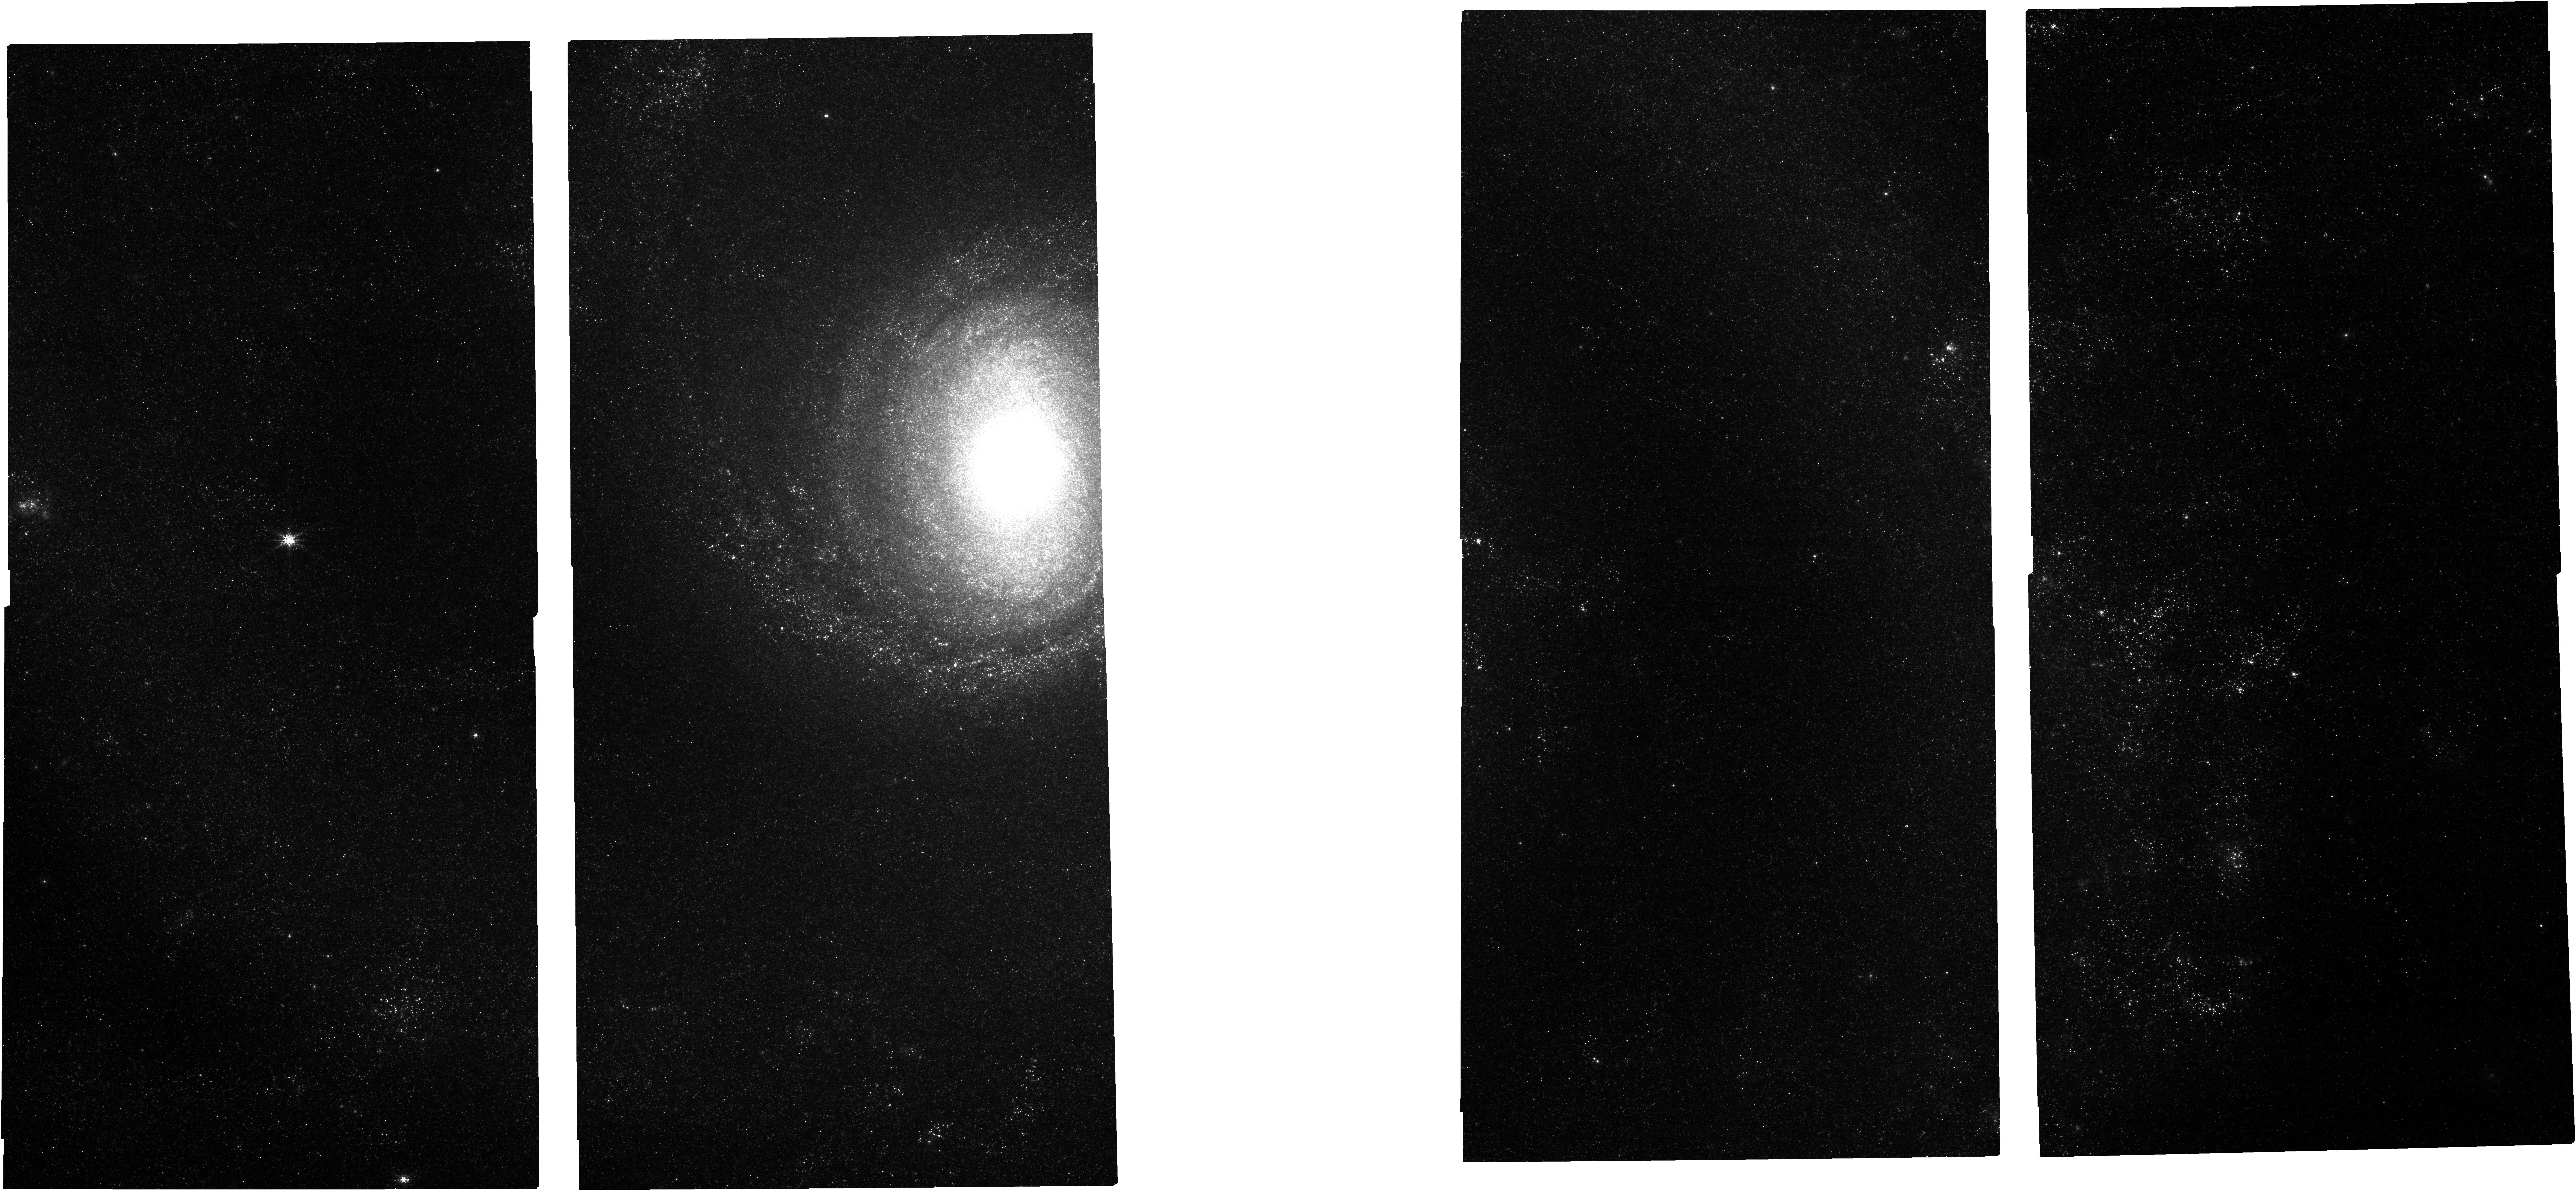
Target: M51-NIRCAM. Instrument: NIRCAM. Filter: F182M. Exposure: 6 min. Observation ID: jw03435-o001_t002_nircam_clear-f182m

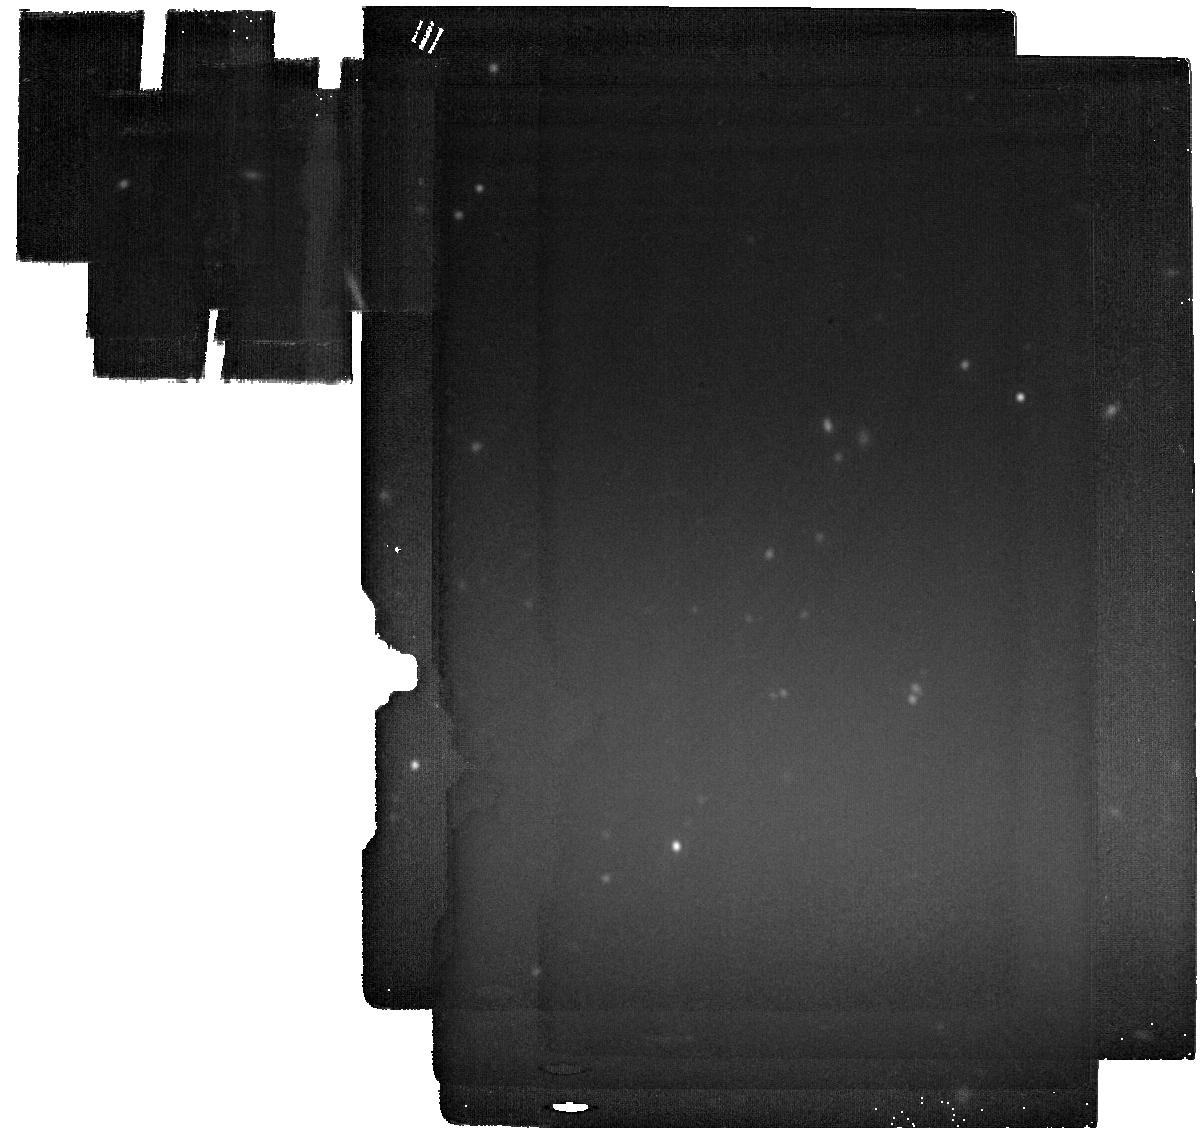
Target: M51-MIRI-OFF. Instrument: MIRI. Filter: F2100W. Exposure: 6 min. Observation ID: jw03435-o003_t003_miri_f2100w

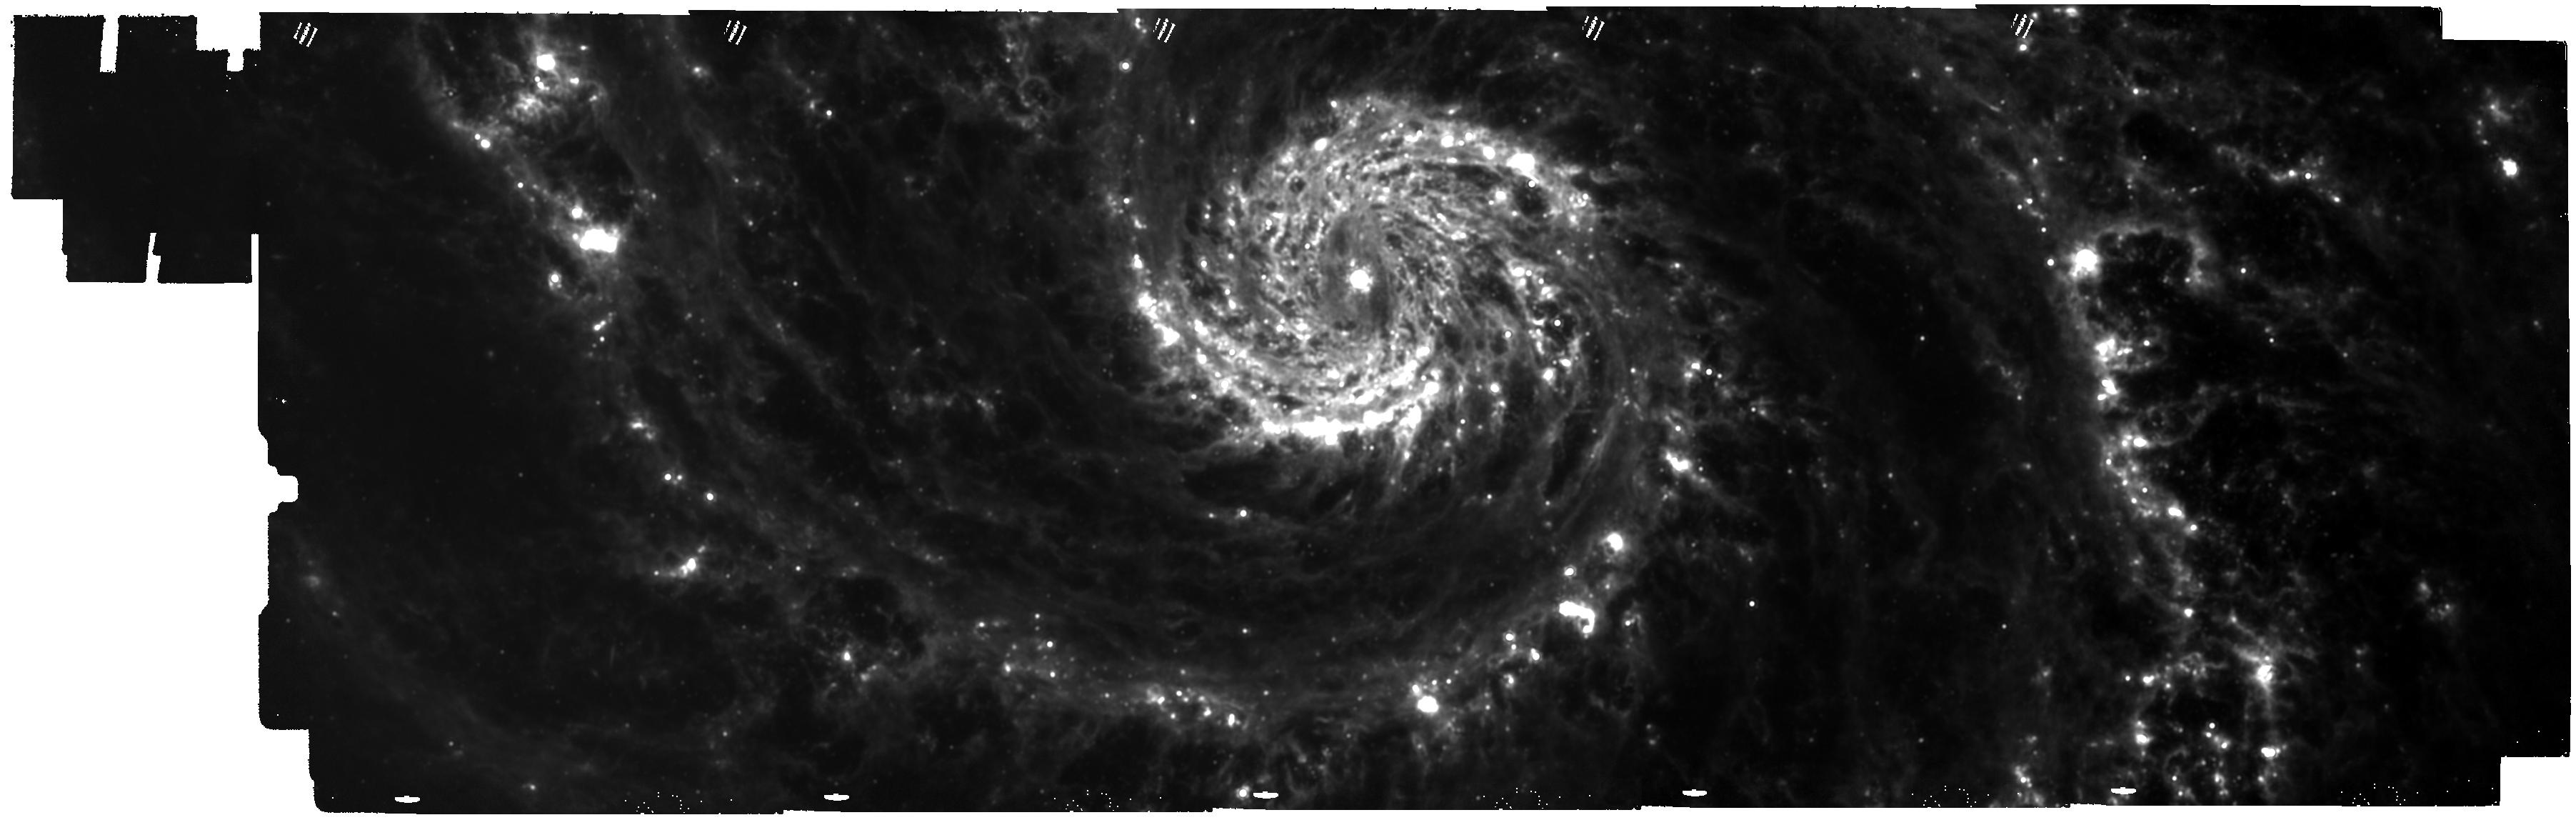
Target: M51-MIRI. Instrument: MIRI. Filter: F1500W. Exposure: 19 min. Observation ID: jw03435-o002_t001_miri_f1500w

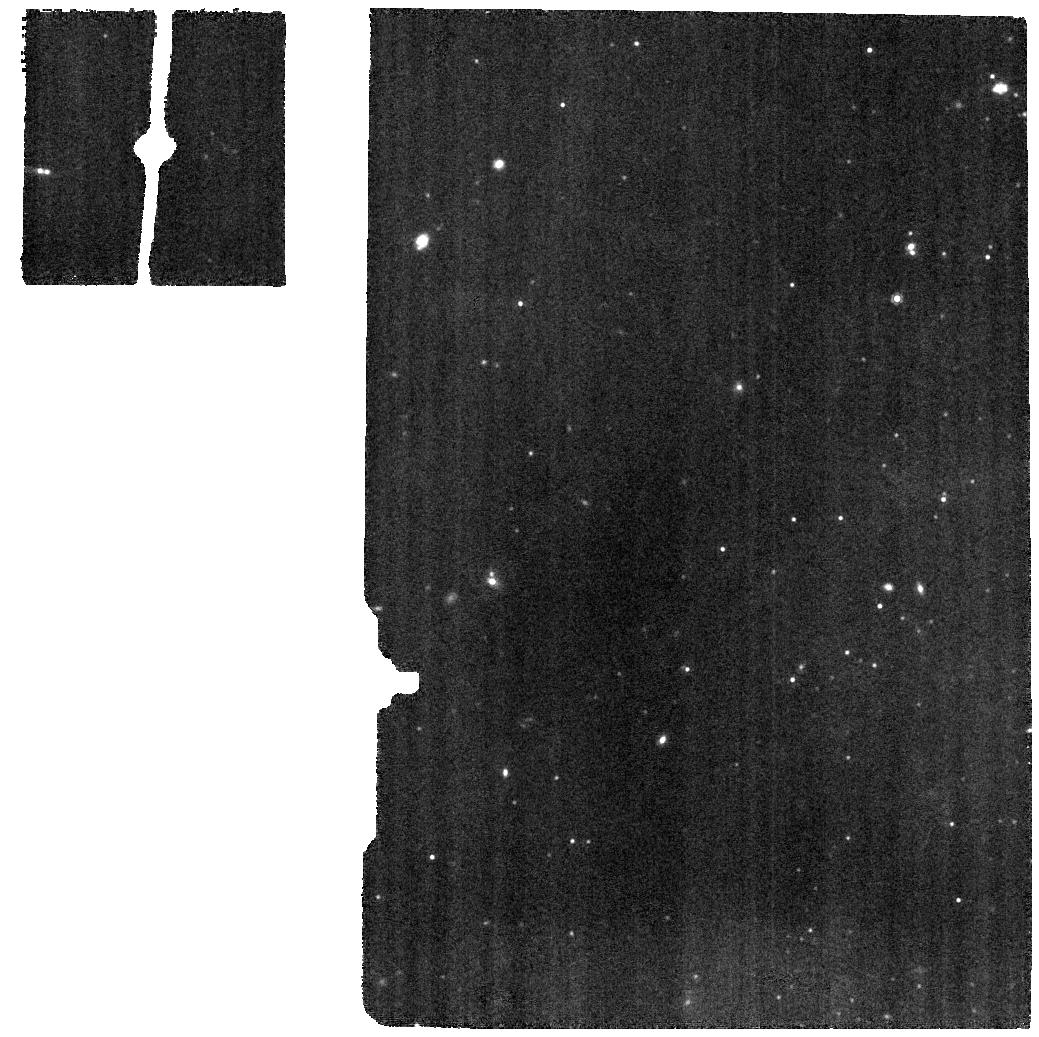
Target: M51-MIRI-SPEC-BKG. Instrument: MIRI. Filter: F1000W. Exposure: 19 min. Observation ID: jw03435-c1008_t008_miri_f1000w

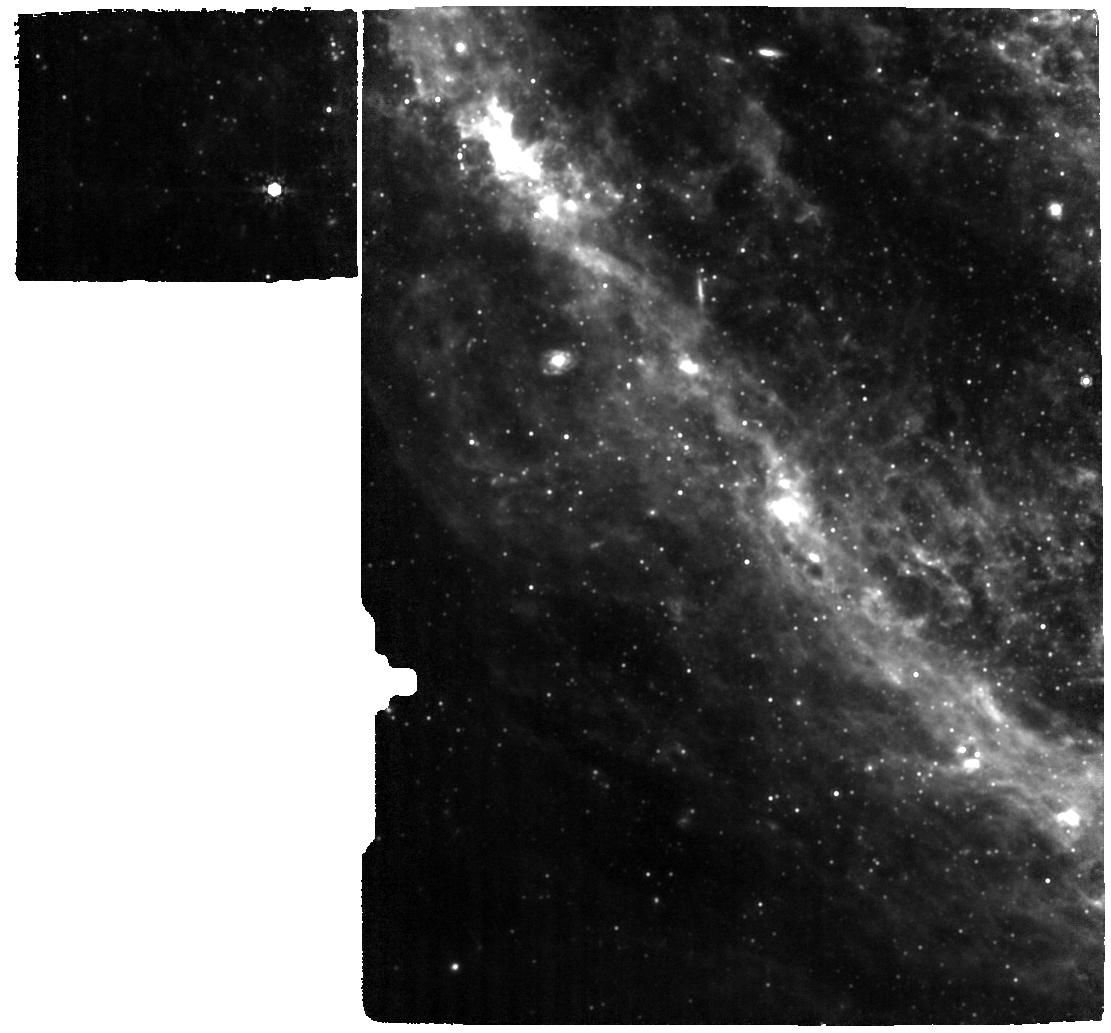
Target: M51-SE-AURORAL-MIRI-updated. Instrument: MIRI. Filter: F1000W. Exposure: 37 min. Observation ID: jw03435-o009_t015_miri_f1000w

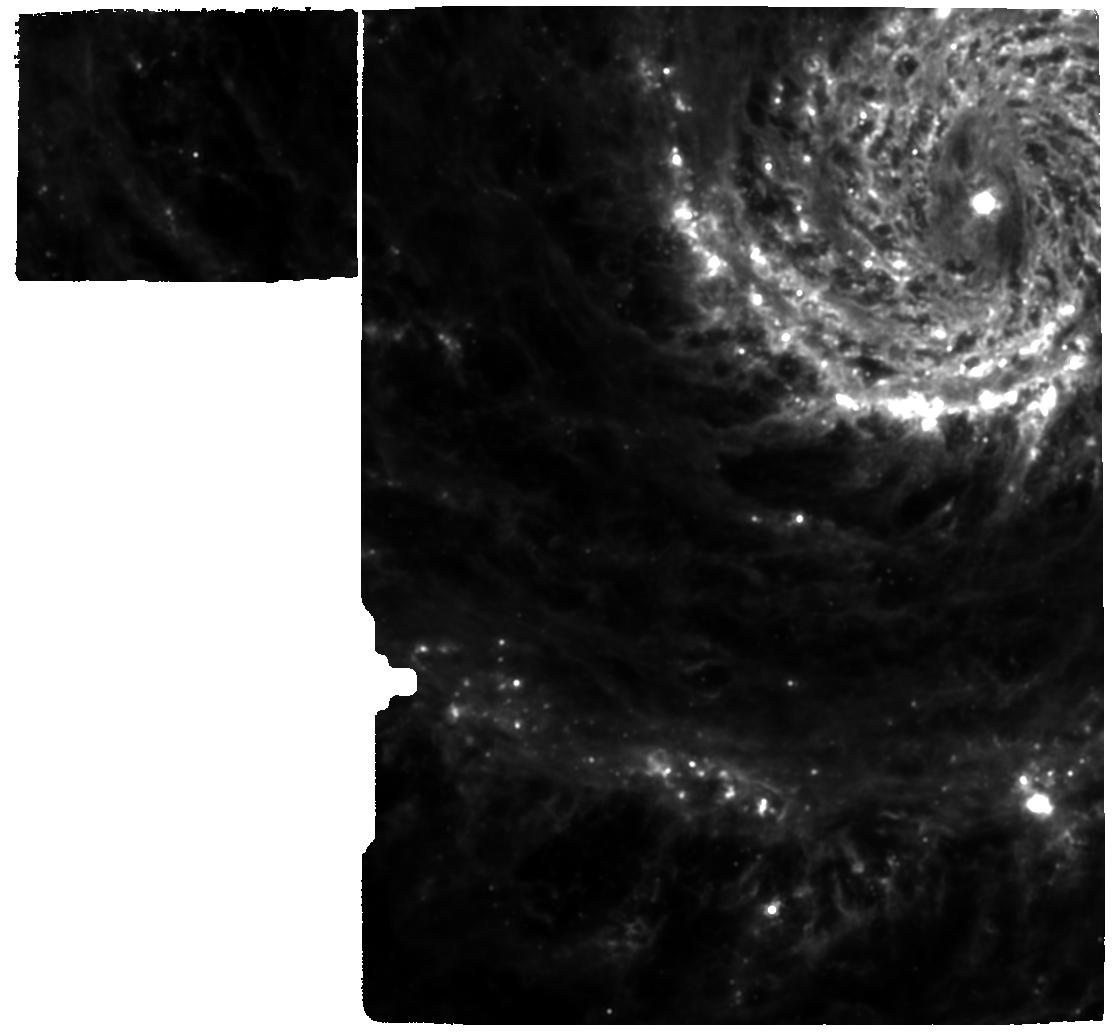
Target: M51-N-AURORAL-MIRI. Instrument: MIRI. Filter: F1280W. Exposure: 37 min. Observation ID: jw03435-o010_t013_miri_f1280w

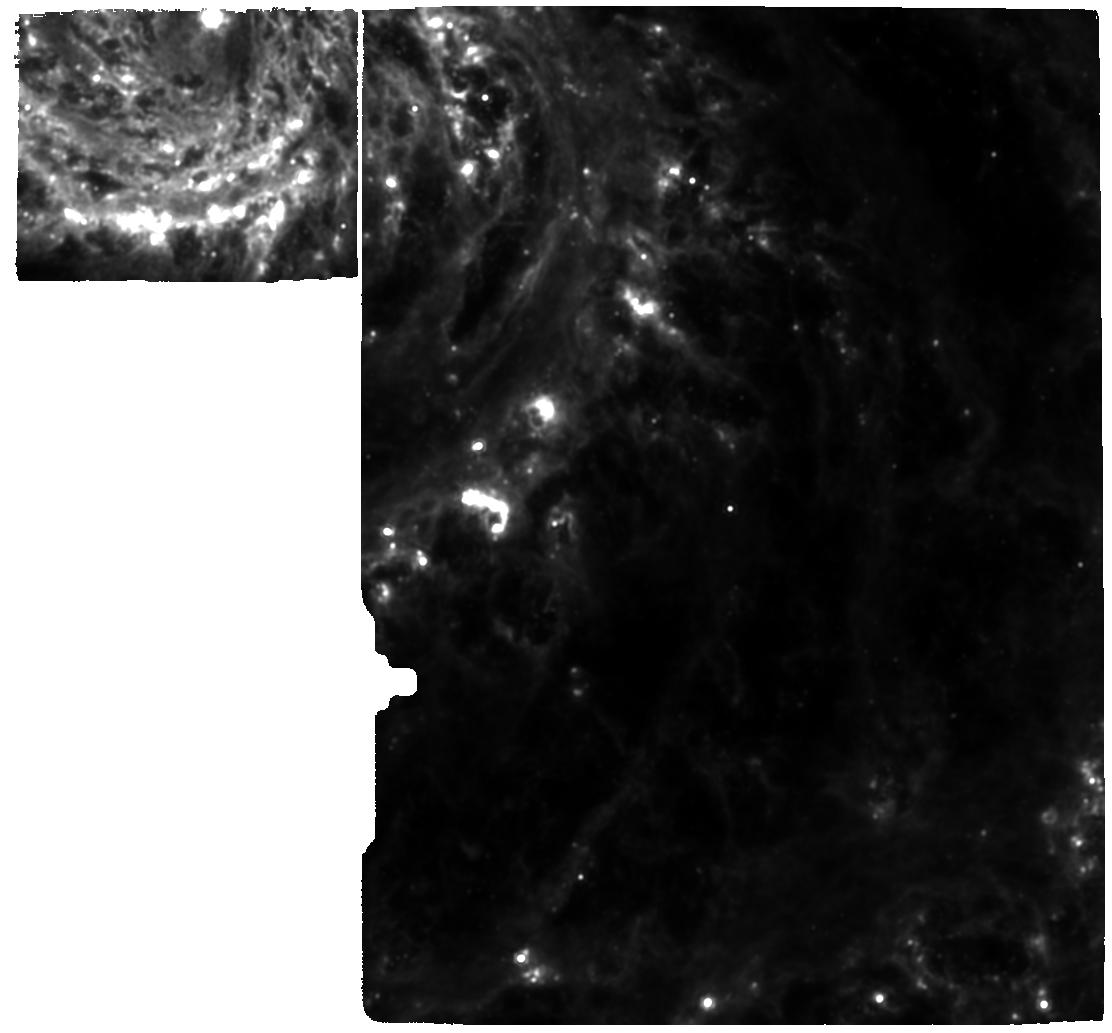
Target: M51-NE-AURORAL-MIRI. Instrument: MIRI. Filter: F1280W. Exposure: 37 min. Observation ID: jw03435-o008_t006_miri_f1280w

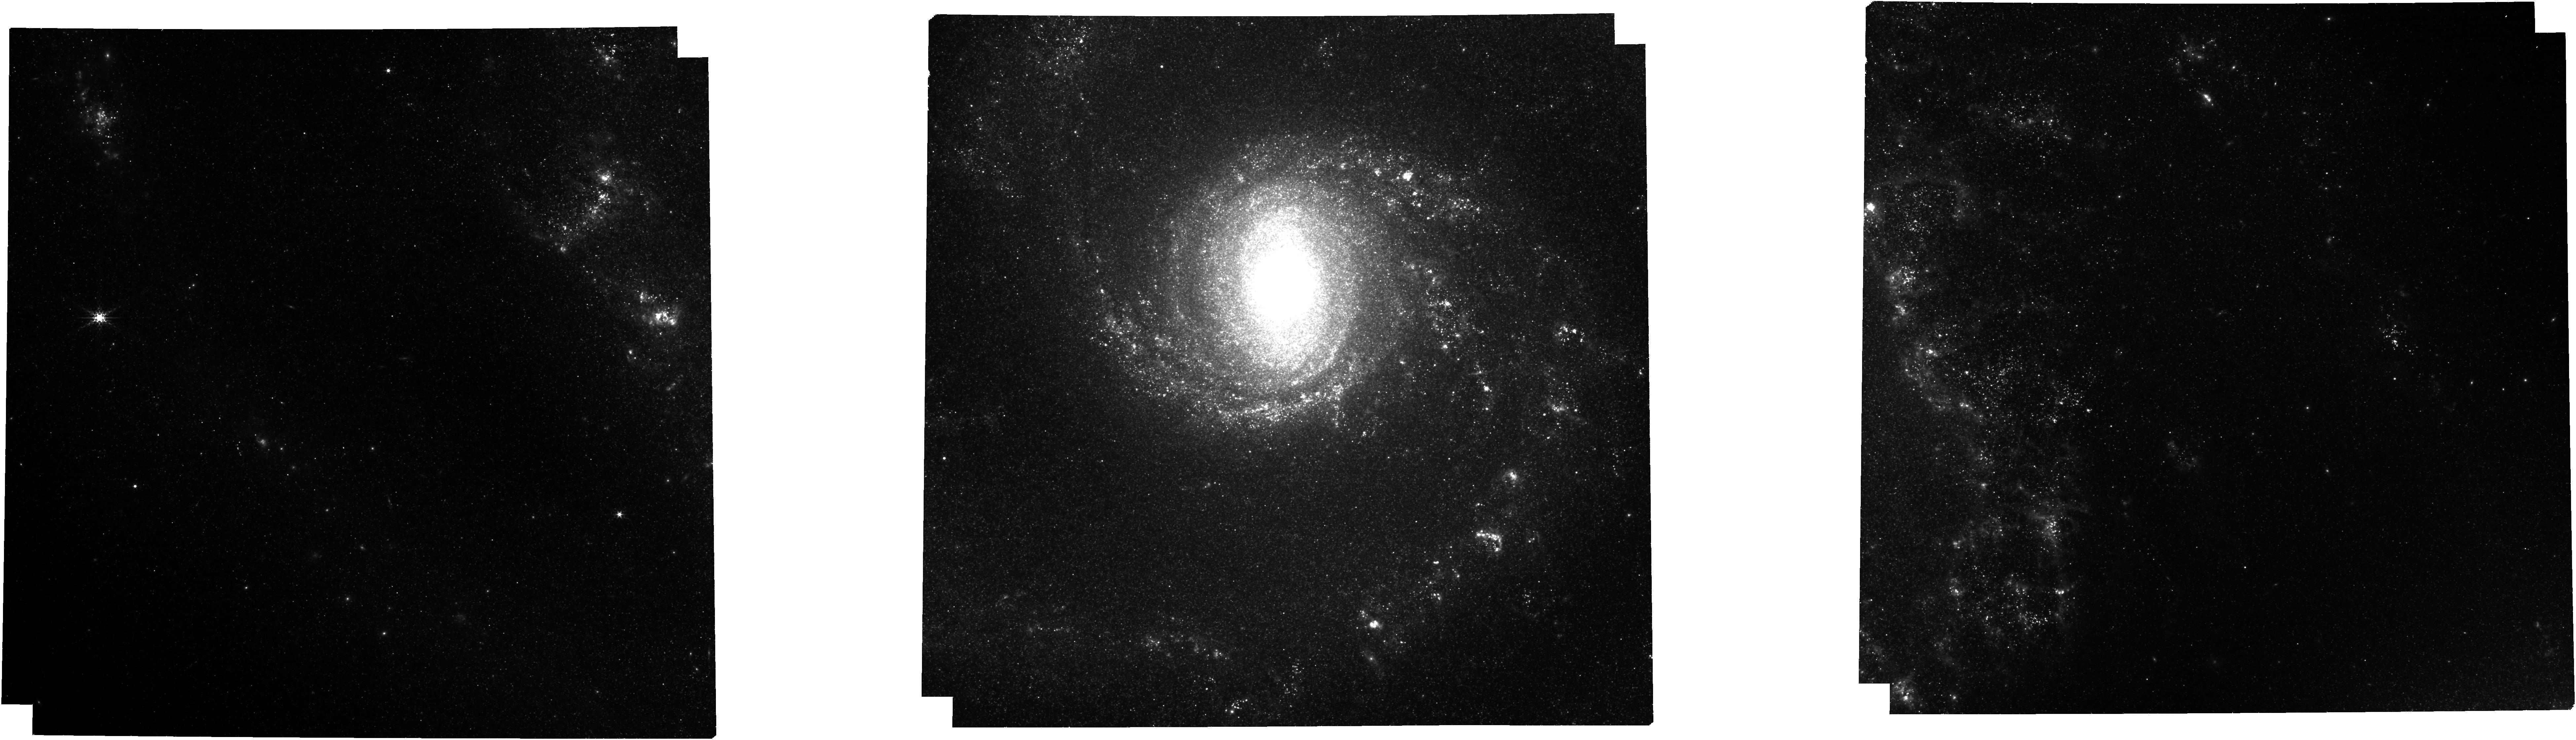
Target: M51-NIRCAM-justSkipped. Instrument: NIRCAM. Filter: F360M. Exposure: 26 min. Observation ID: jw03435-o013_t016_nircam_clear-f360m

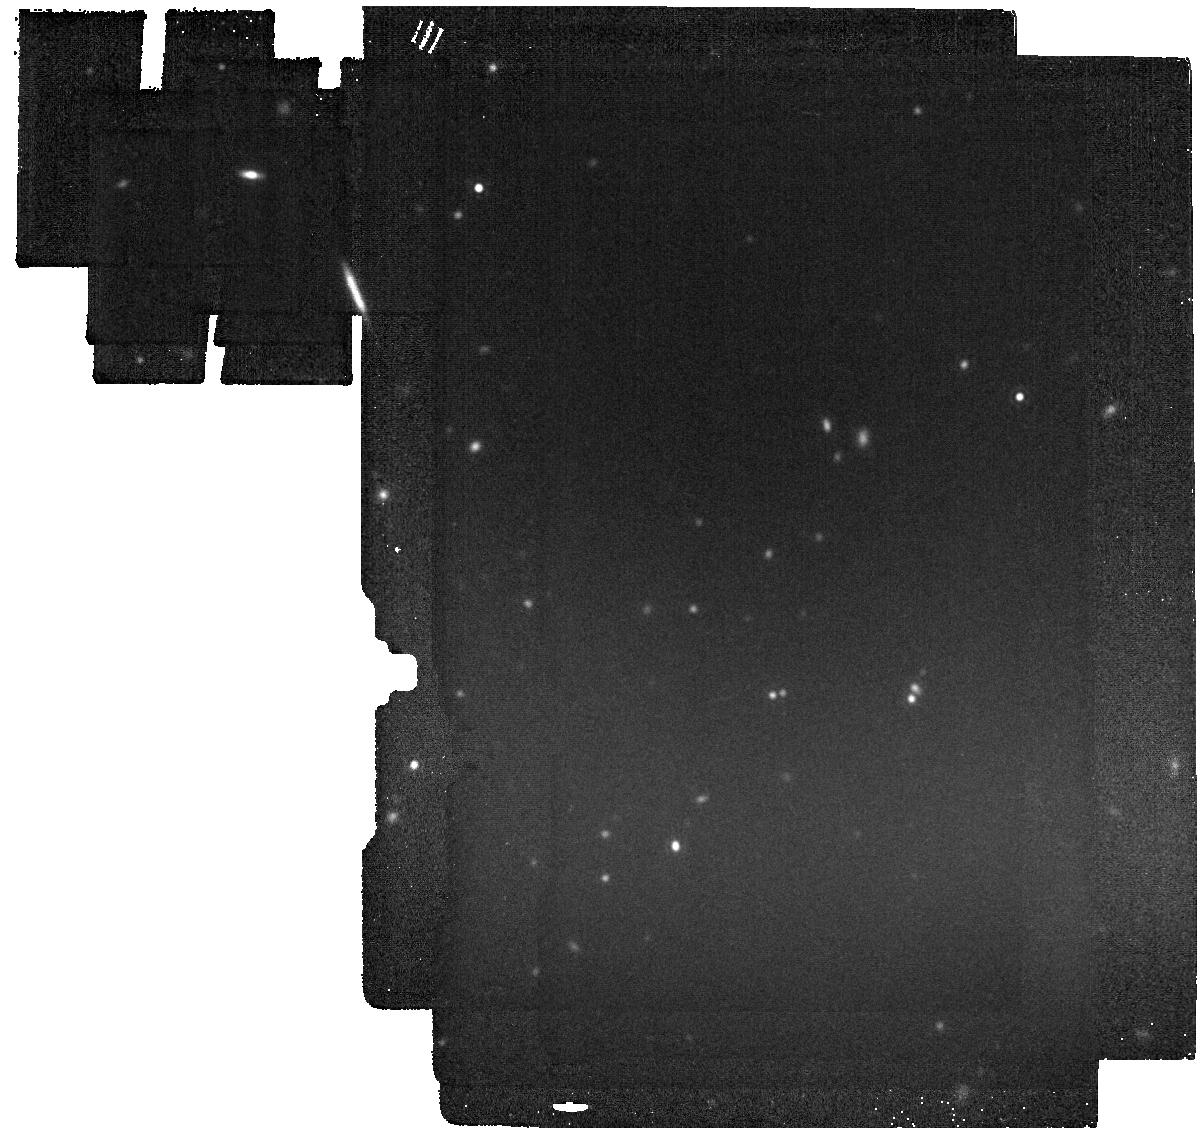
Target: M51-MIRI-OFF. Instrument: MIRI. Filter: F1800W. Exposure: 6 min. Observation ID: jw03435-o003_t003_miri_f1800w

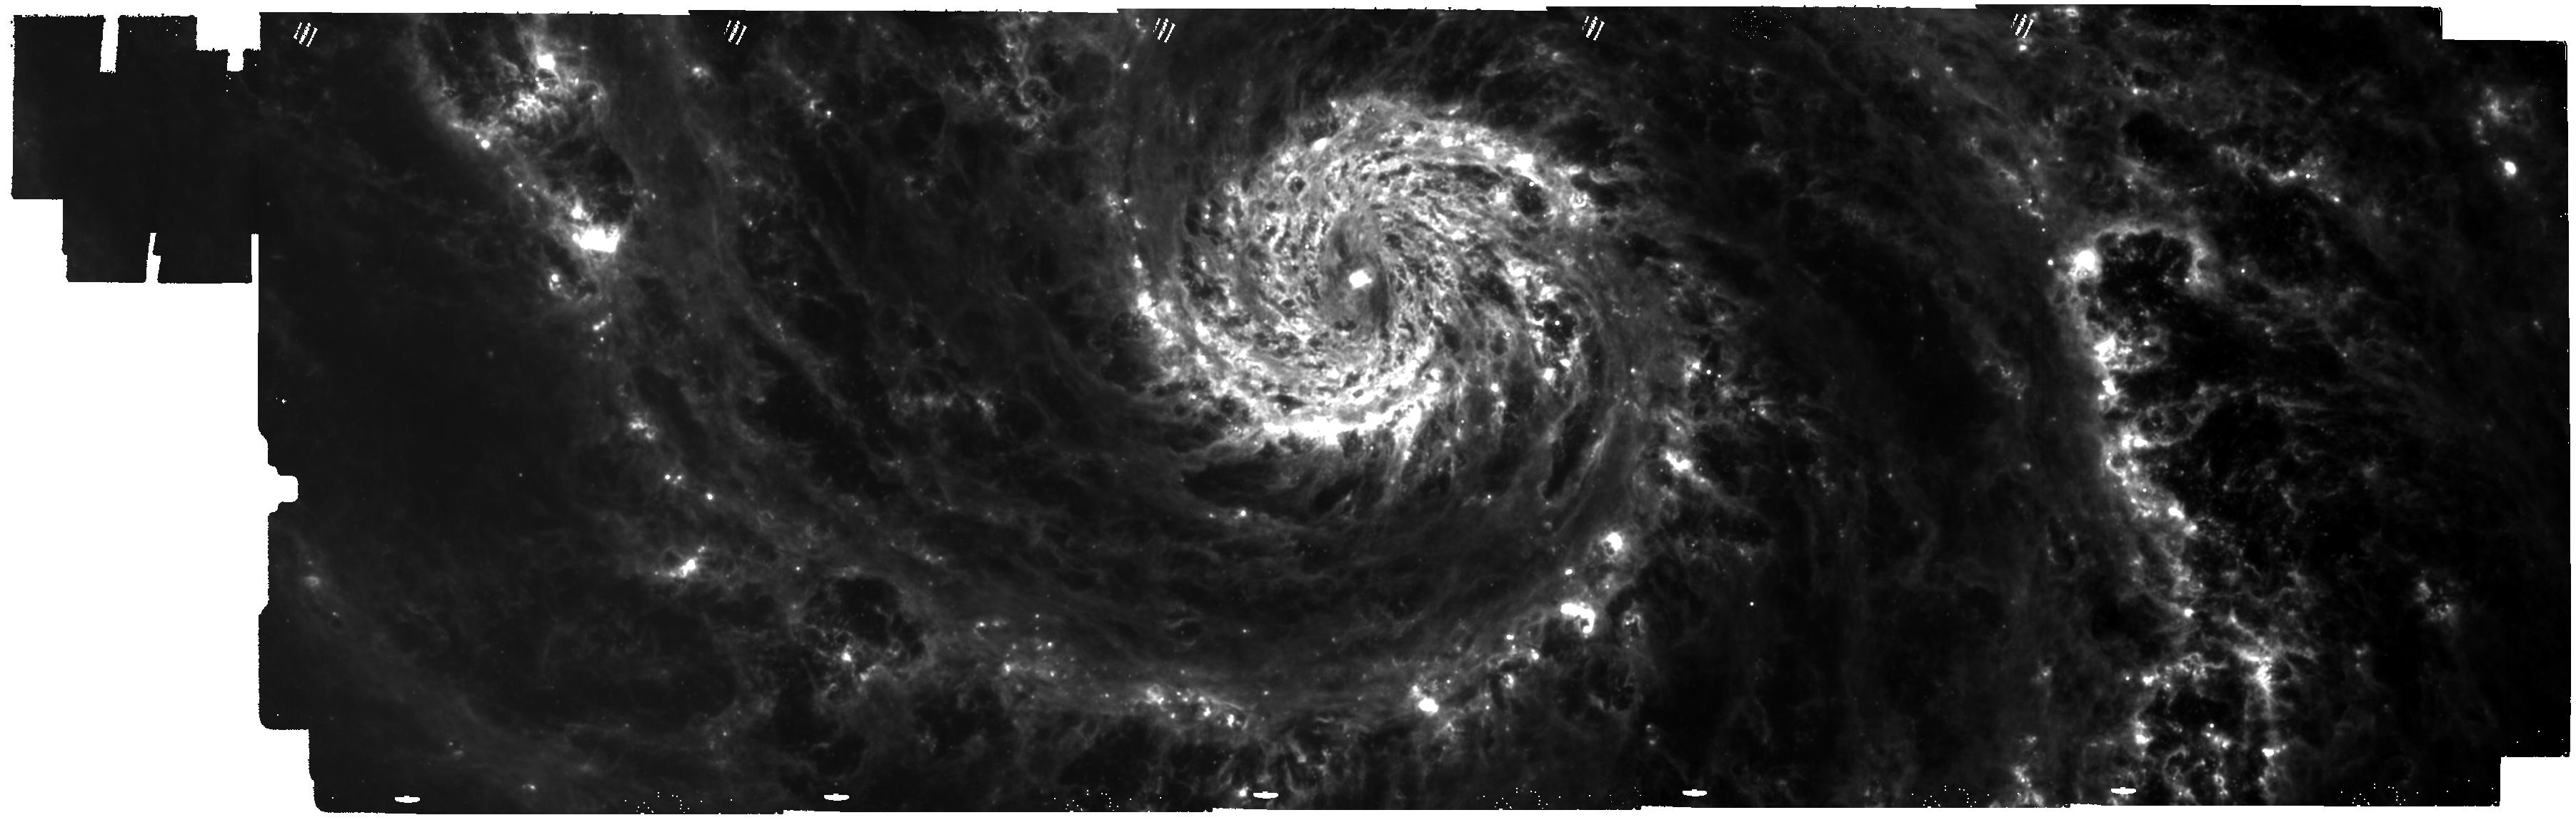
Target: M51-MIRI. Instrument: MIRI. Filter: F1130W. Exposure: 19 min. Observation ID: jw03435-o002_t001_miri_f1130w

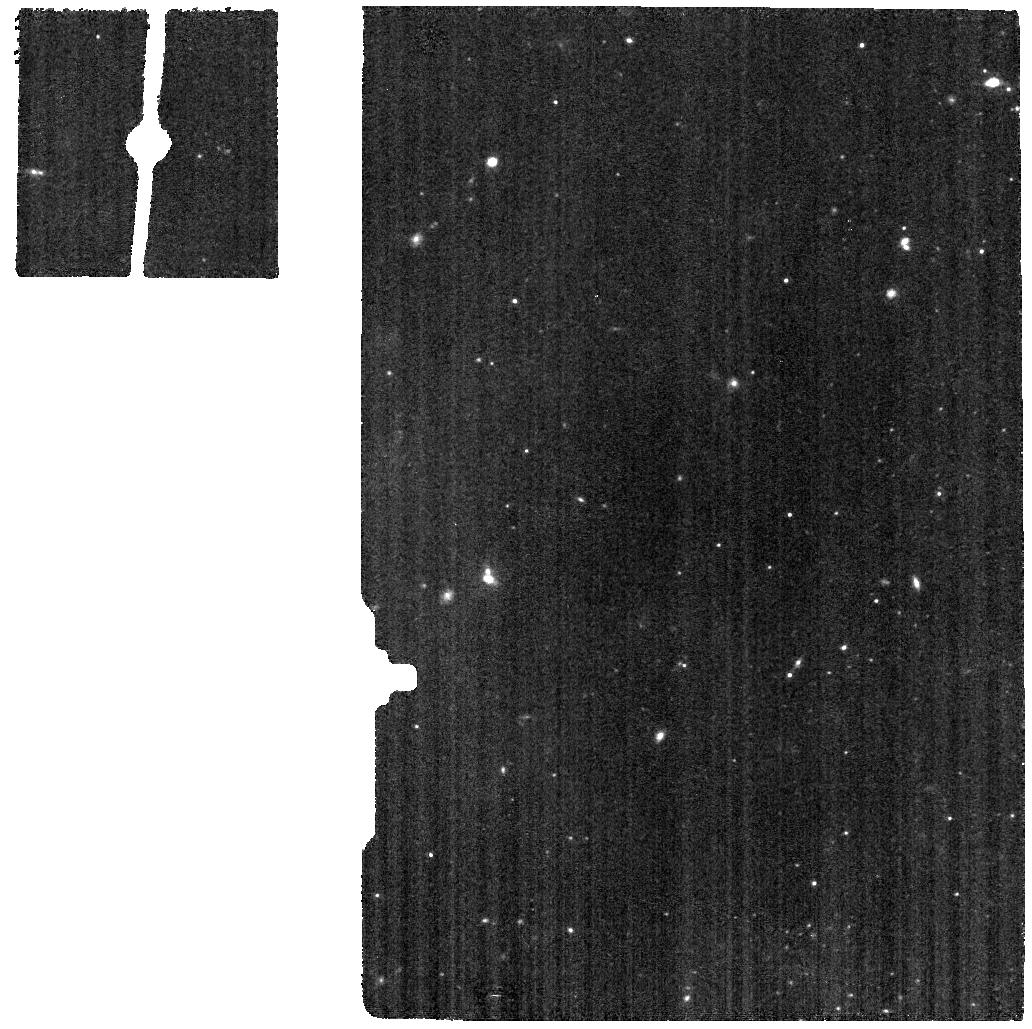
Target: M51-MIRI-SPEC-BKG. Instrument: MIRI. Filter: F770W. Exposure: 9 min. Observation ID: jw03435-o011_t008_miri_f770w

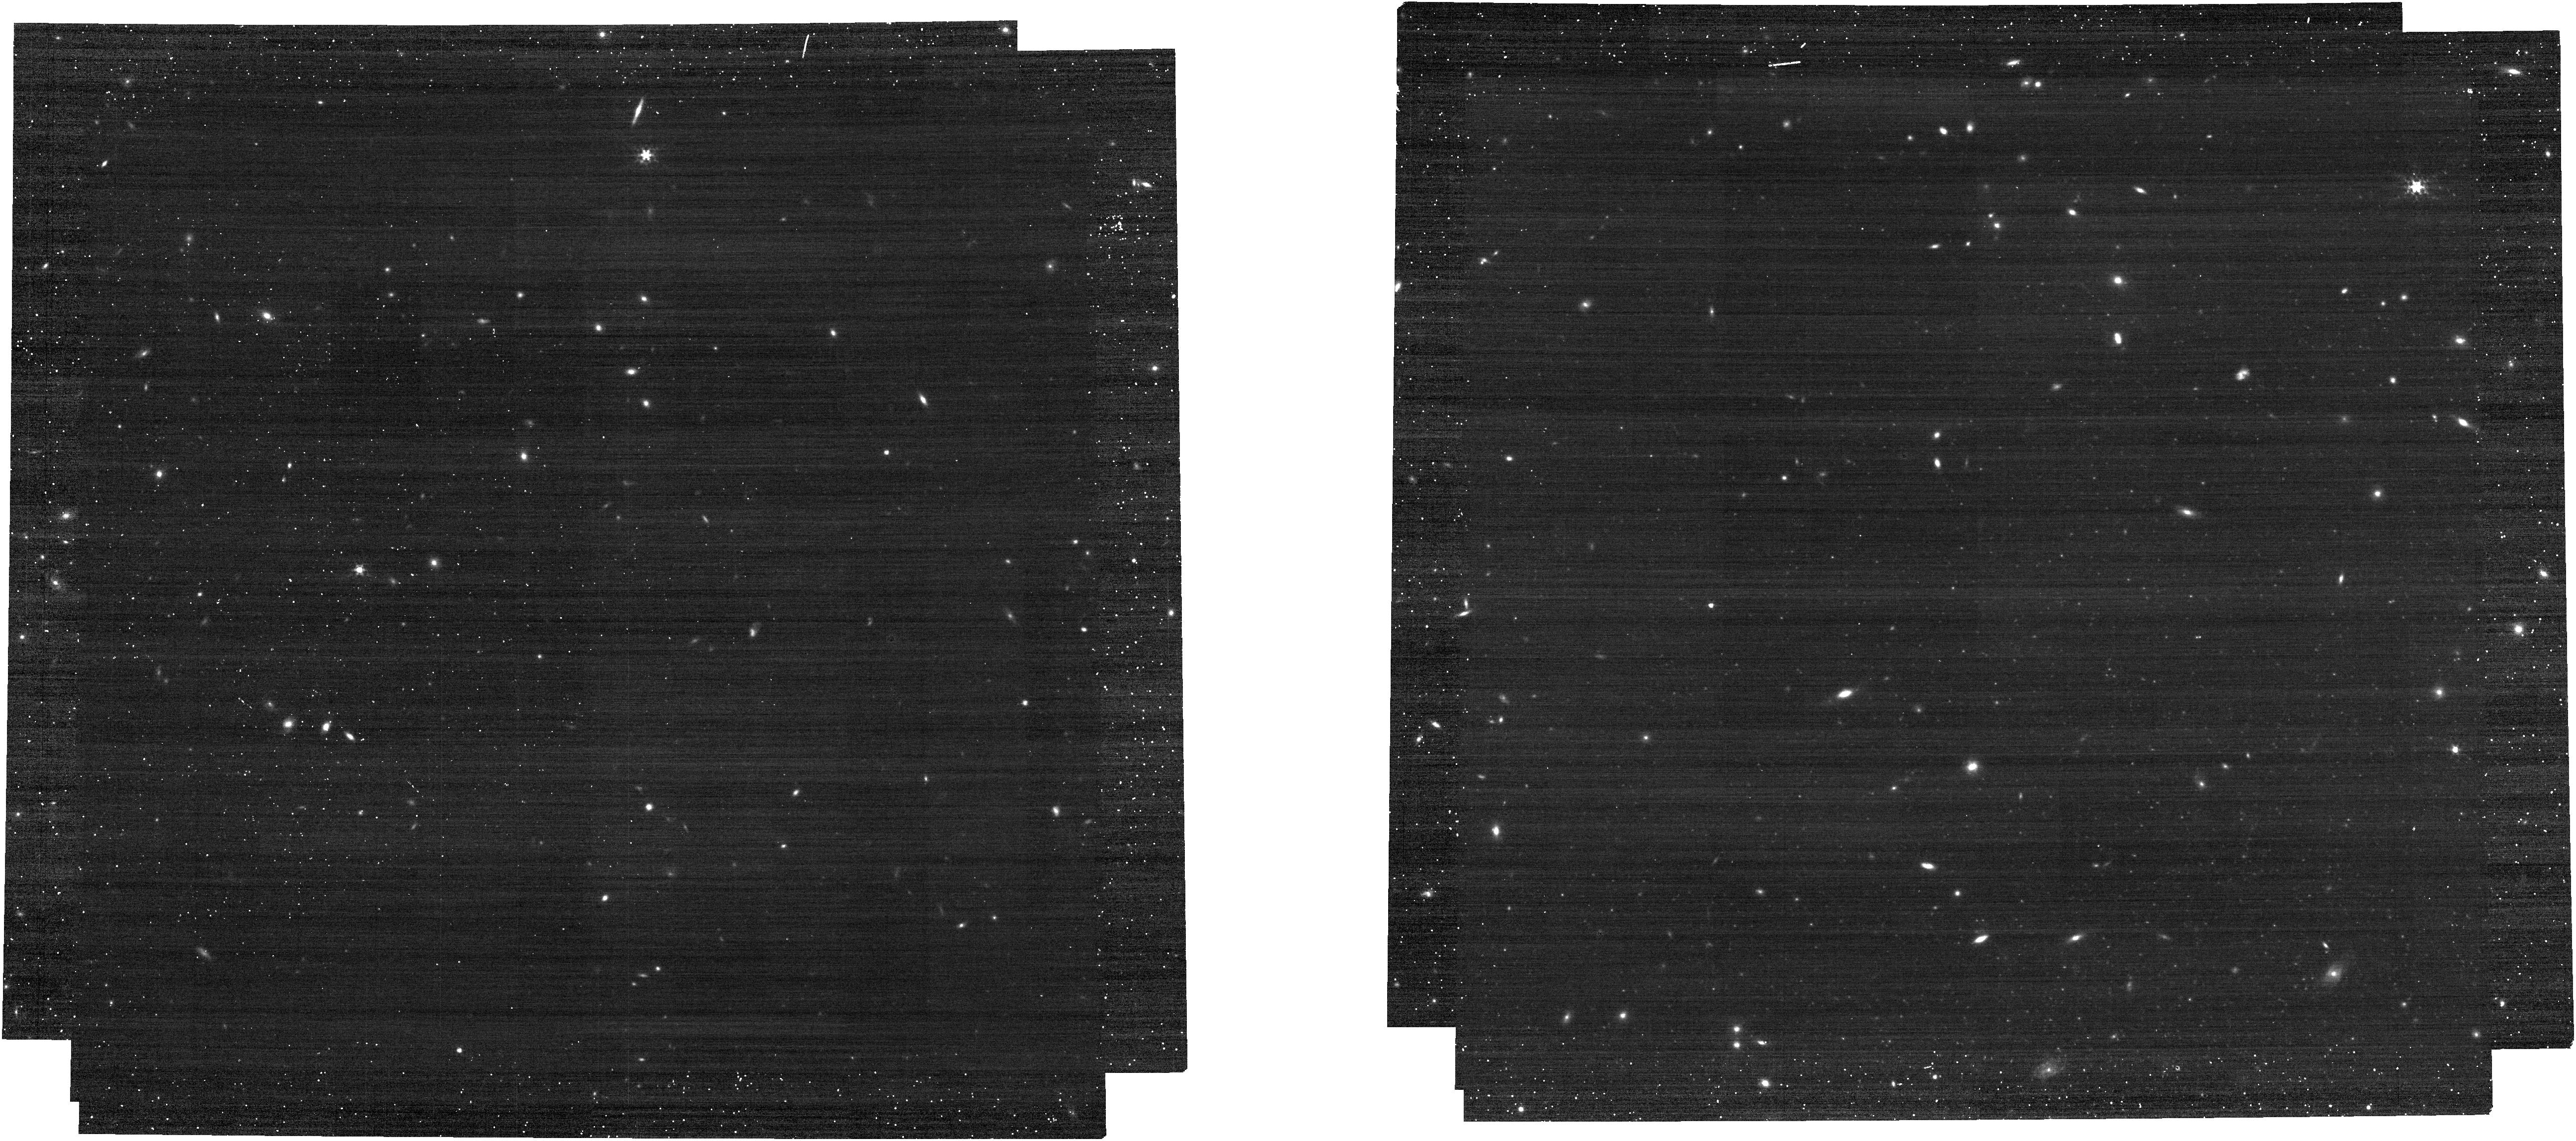
Target: M51-MIRI-OFF. Instrument: NIRCAM. Filter: F430M. Exposure: 5 min. Observation ID: jw03435-o003_t003_nircam_clear-f430m

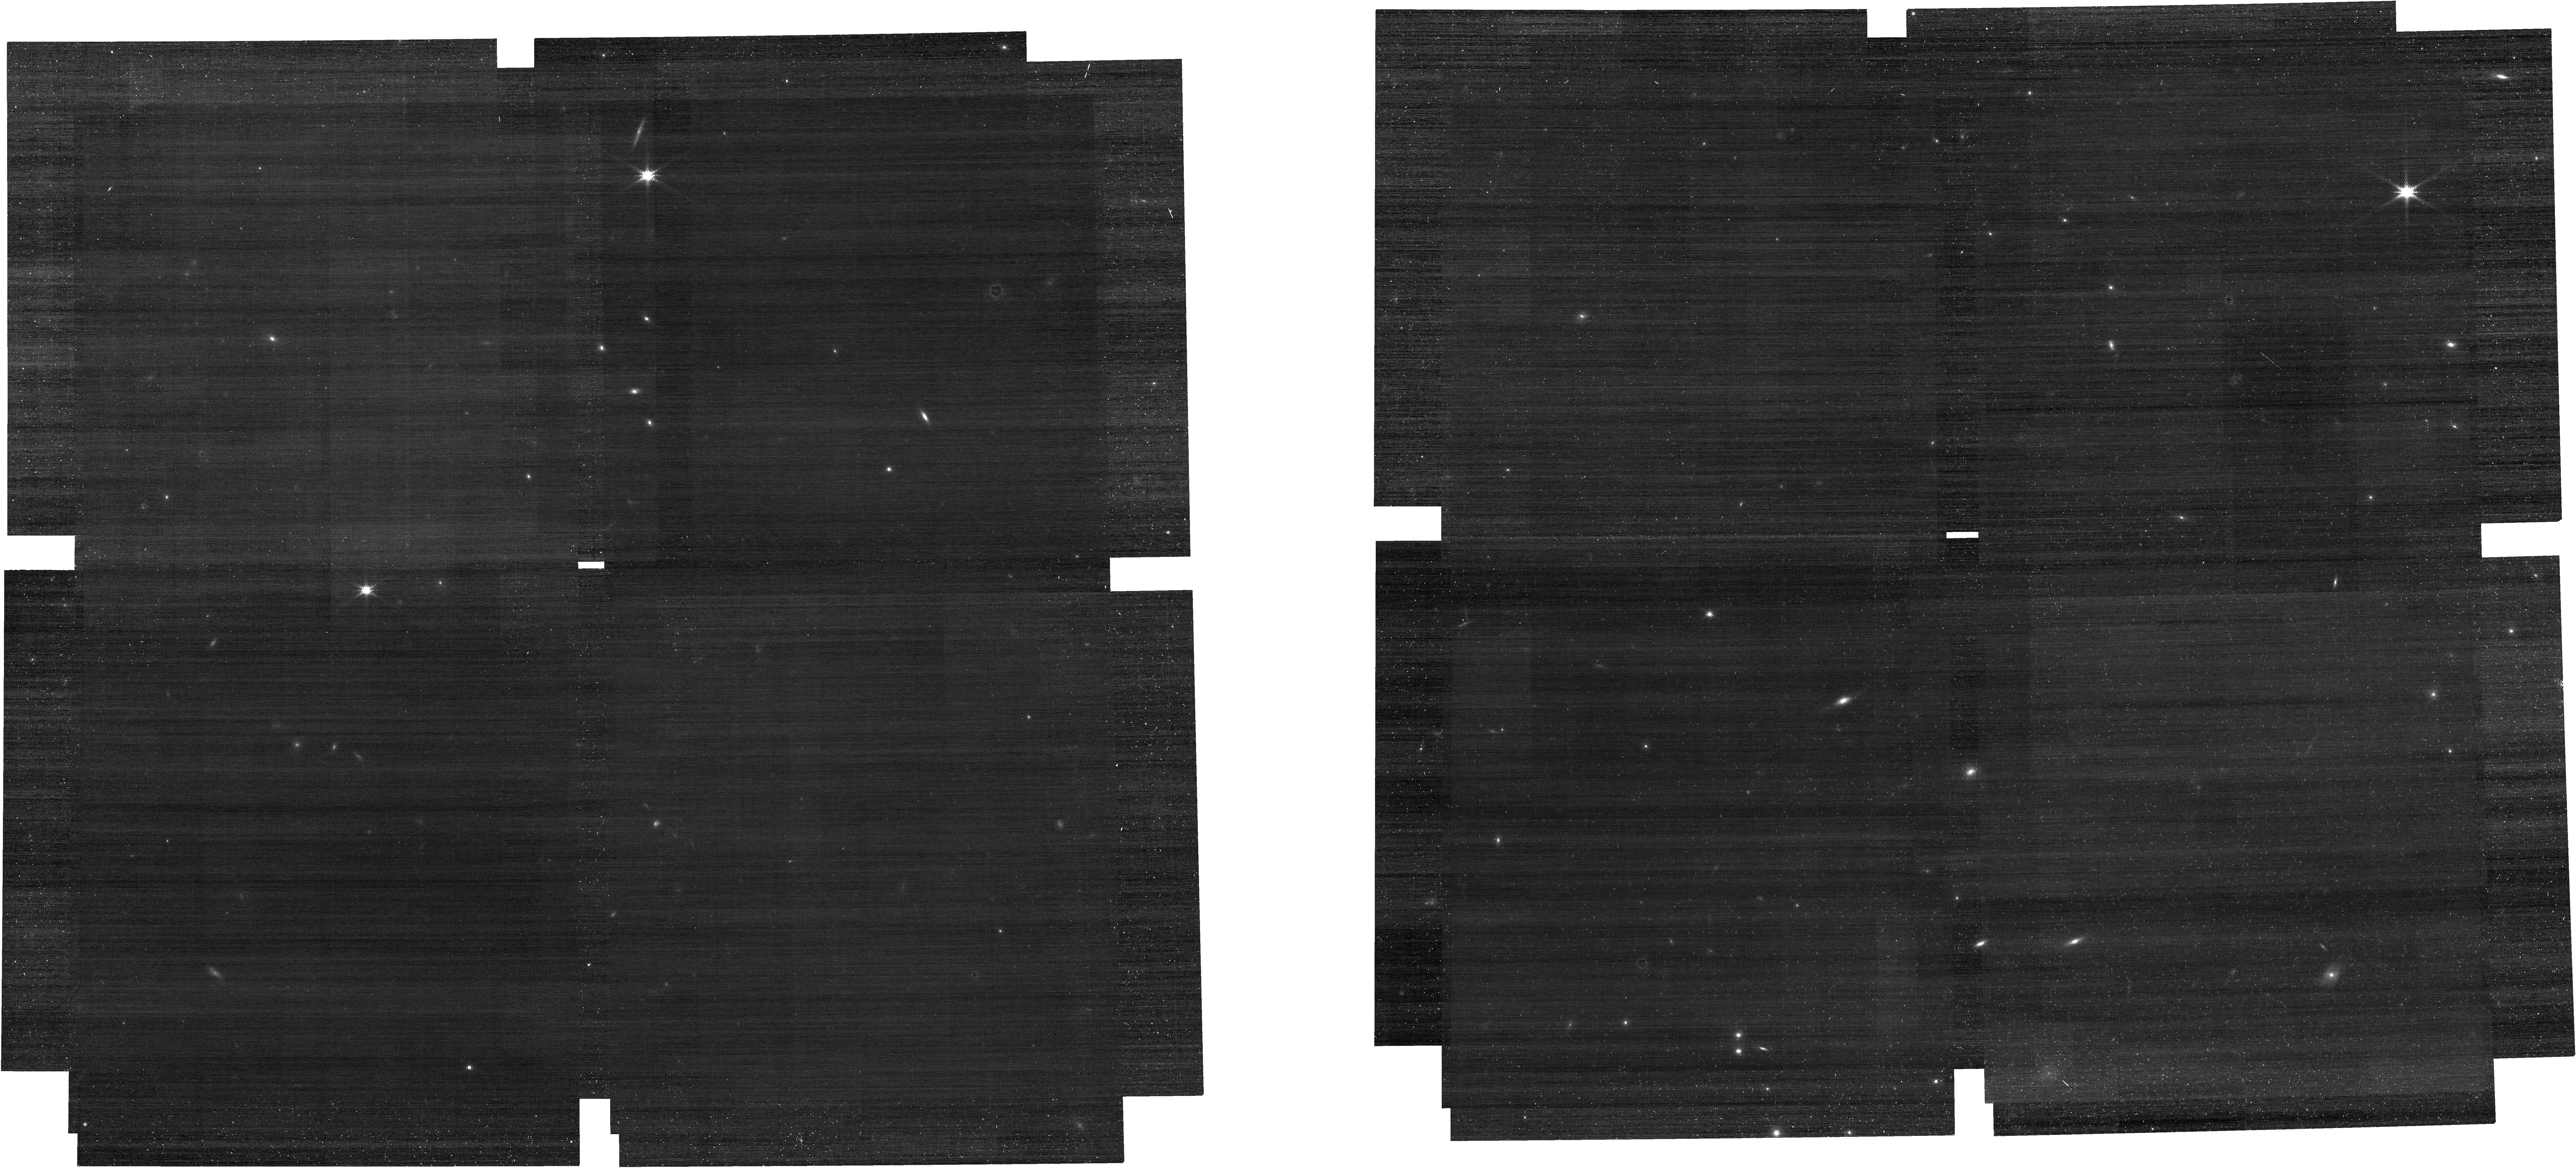
Target: M51-MIRI-OFF. Instrument: NIRCAM. Filter: F140M. Exposure: 5 min. Observation ID: jw03435-o003_t003_nircam_clear-f140m

The JWST Whirlpool Galaxy Treasury (PI: Sandstrom, Karin Marie)

Characterizing the interplay between the interstellar medium (ISM) and star formation (SF) on small scales (<50pc) and connecting it to the global galaxy properties is crucial to understand galaxy evolution. A unique target for such a study is the iconic Whirlpool Galaxy M51: its almost face-on orientation, outstanding ancillary data, and rich variety of ISM environments is ideal to address fundamental questions about SF, gas, dust, and feedback. JWST will provide crucial missing information about the small-scale dusty ISM and embedded SF. We propose wide-field imaging of M51 in a thorough set of narrow-, medium-, and wide-band filters covering key ISM emission lines, dust features, and continuum. We also propose three spectral maps cutting across different regions of the spiral arm structure. This efficient 14-band imaging and spectroscopy program will create an indispensable dataset, ideally suited to 1) constrain the life cycle of star-forming regions; 2) quantify the dust production rate; 3) and characterize the evolution of small dust grains. We will also produce for the JWST community science-ready catalogs, photometric and spectroscopic mosaics, and extracted line maps in addition to optimized recipes and filter combinations for continuum removal in narrow-band filters. This comprehensive Treasury survey of M51 will be an invaluable resource for the entire extragalactic community.